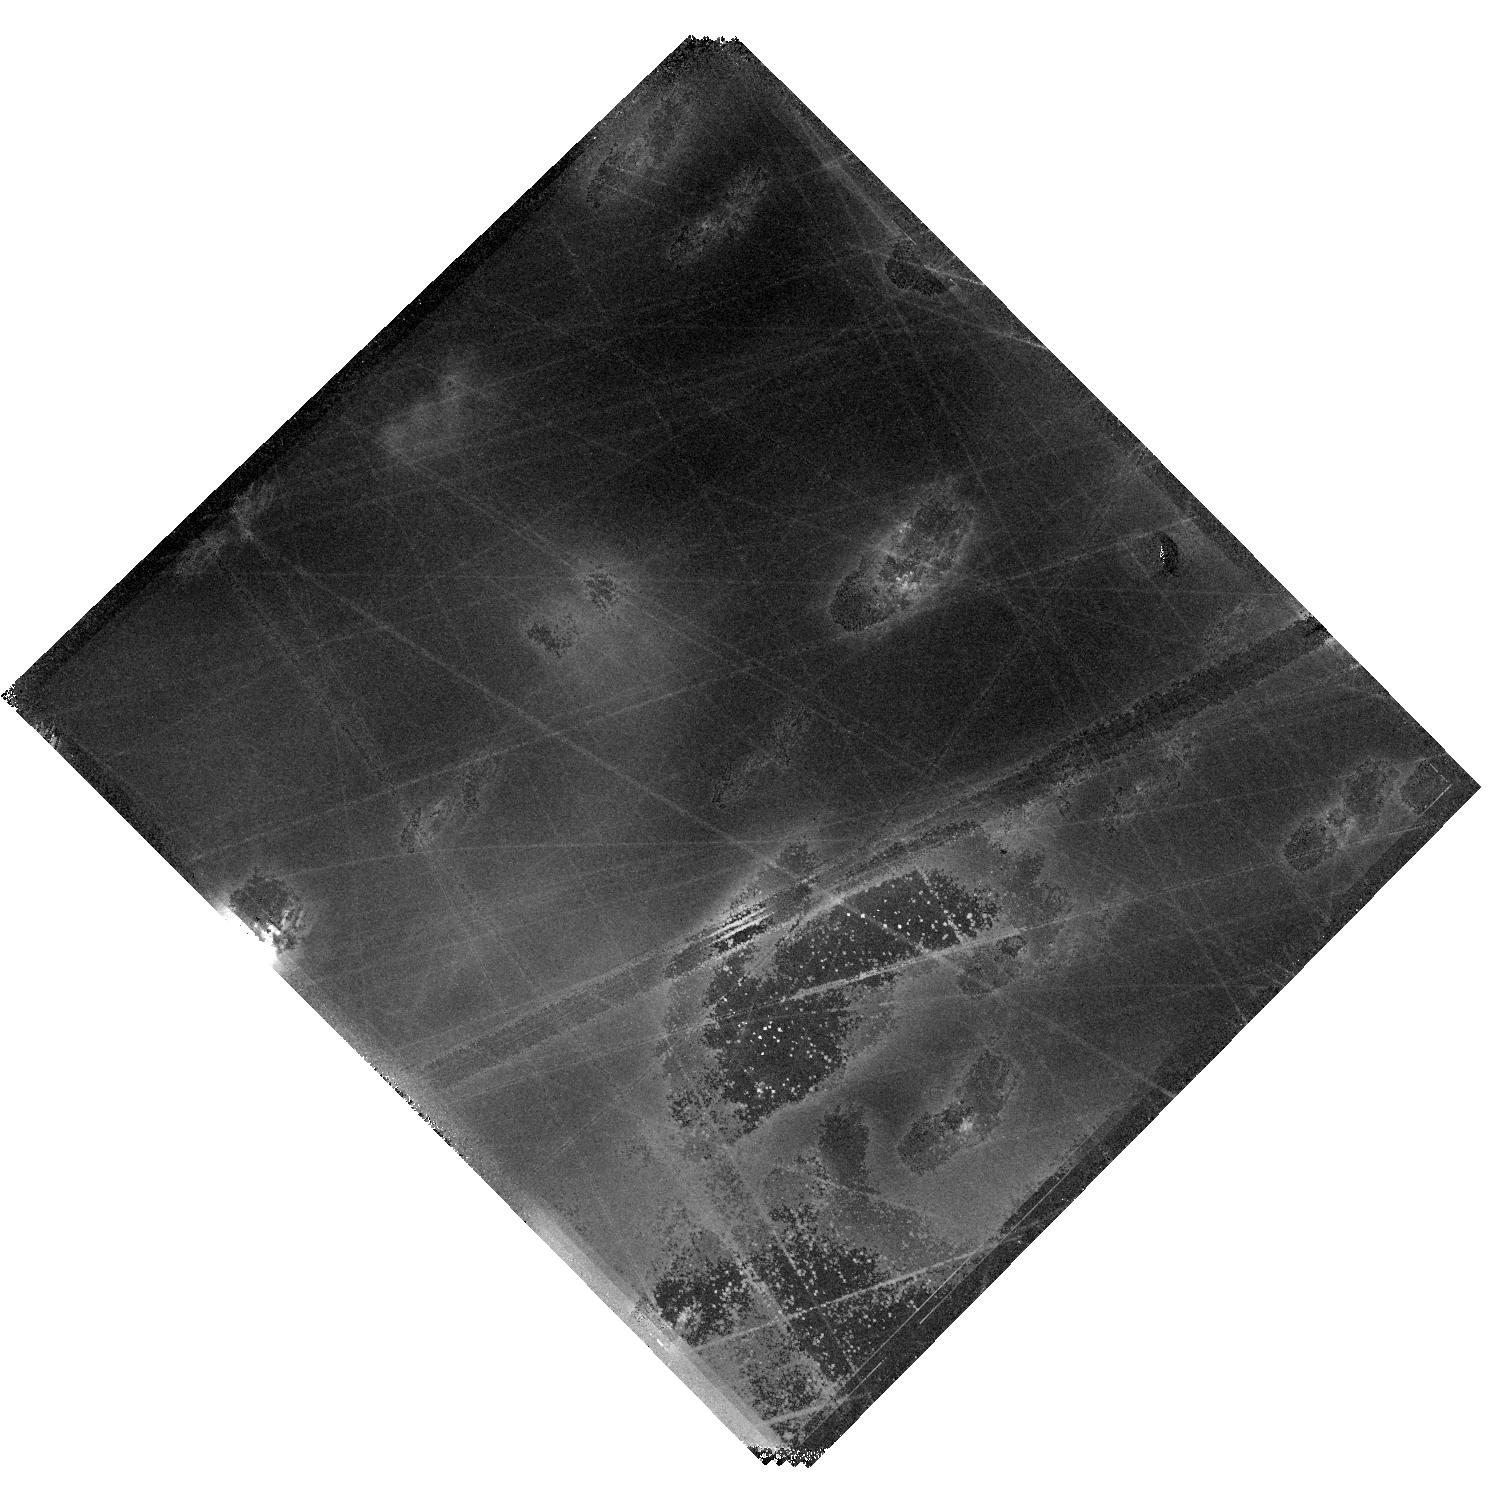
Target: HOPS370-OUTFLOW-NORTH
Instrument: WFC3/IR
Filter: F164N
Exposure: 40 min
Observation ID: hst_17467_11_wfc3_ir_f164n_if9u11

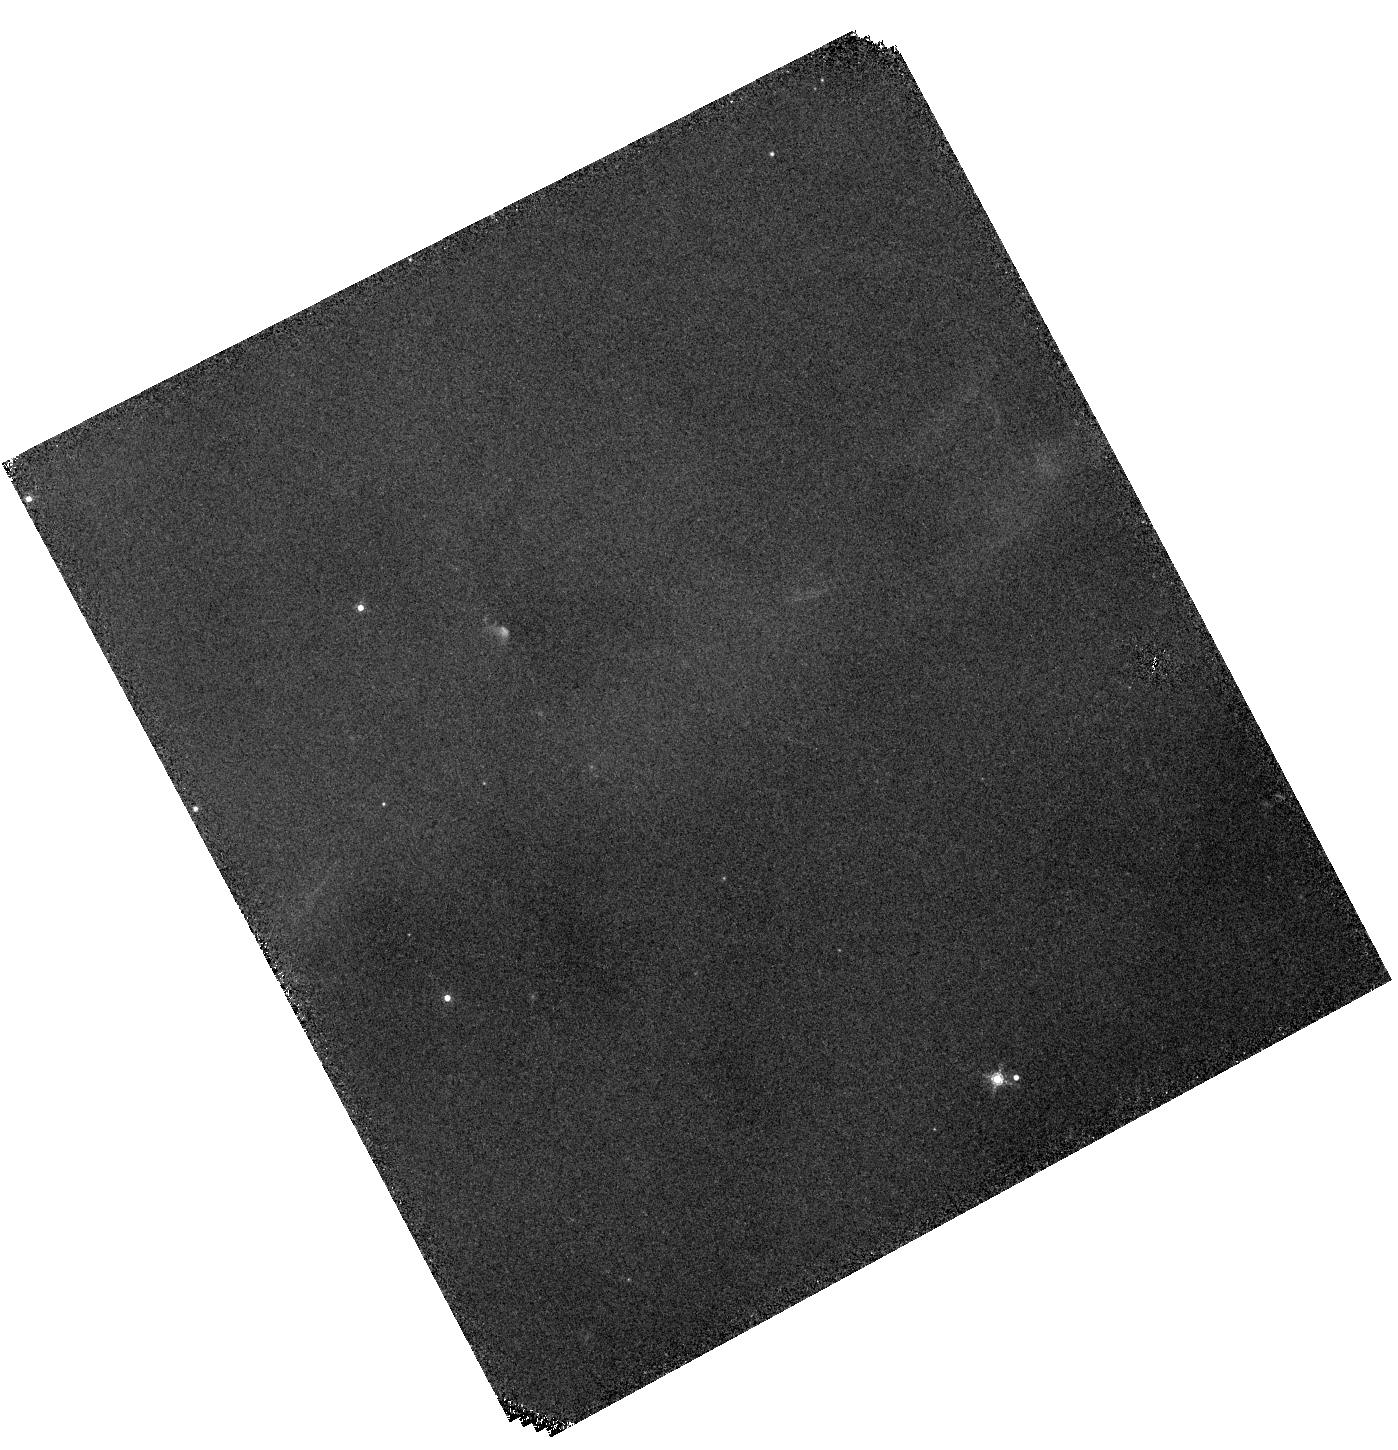
Target: HOPS-153-OUTFLOW-WEST
Instrument: WFC3/IR
Filter: F167N
Exposure: 40 min
Observation ID: hst_17467_07_wfc3_ir_f167n_if9u07

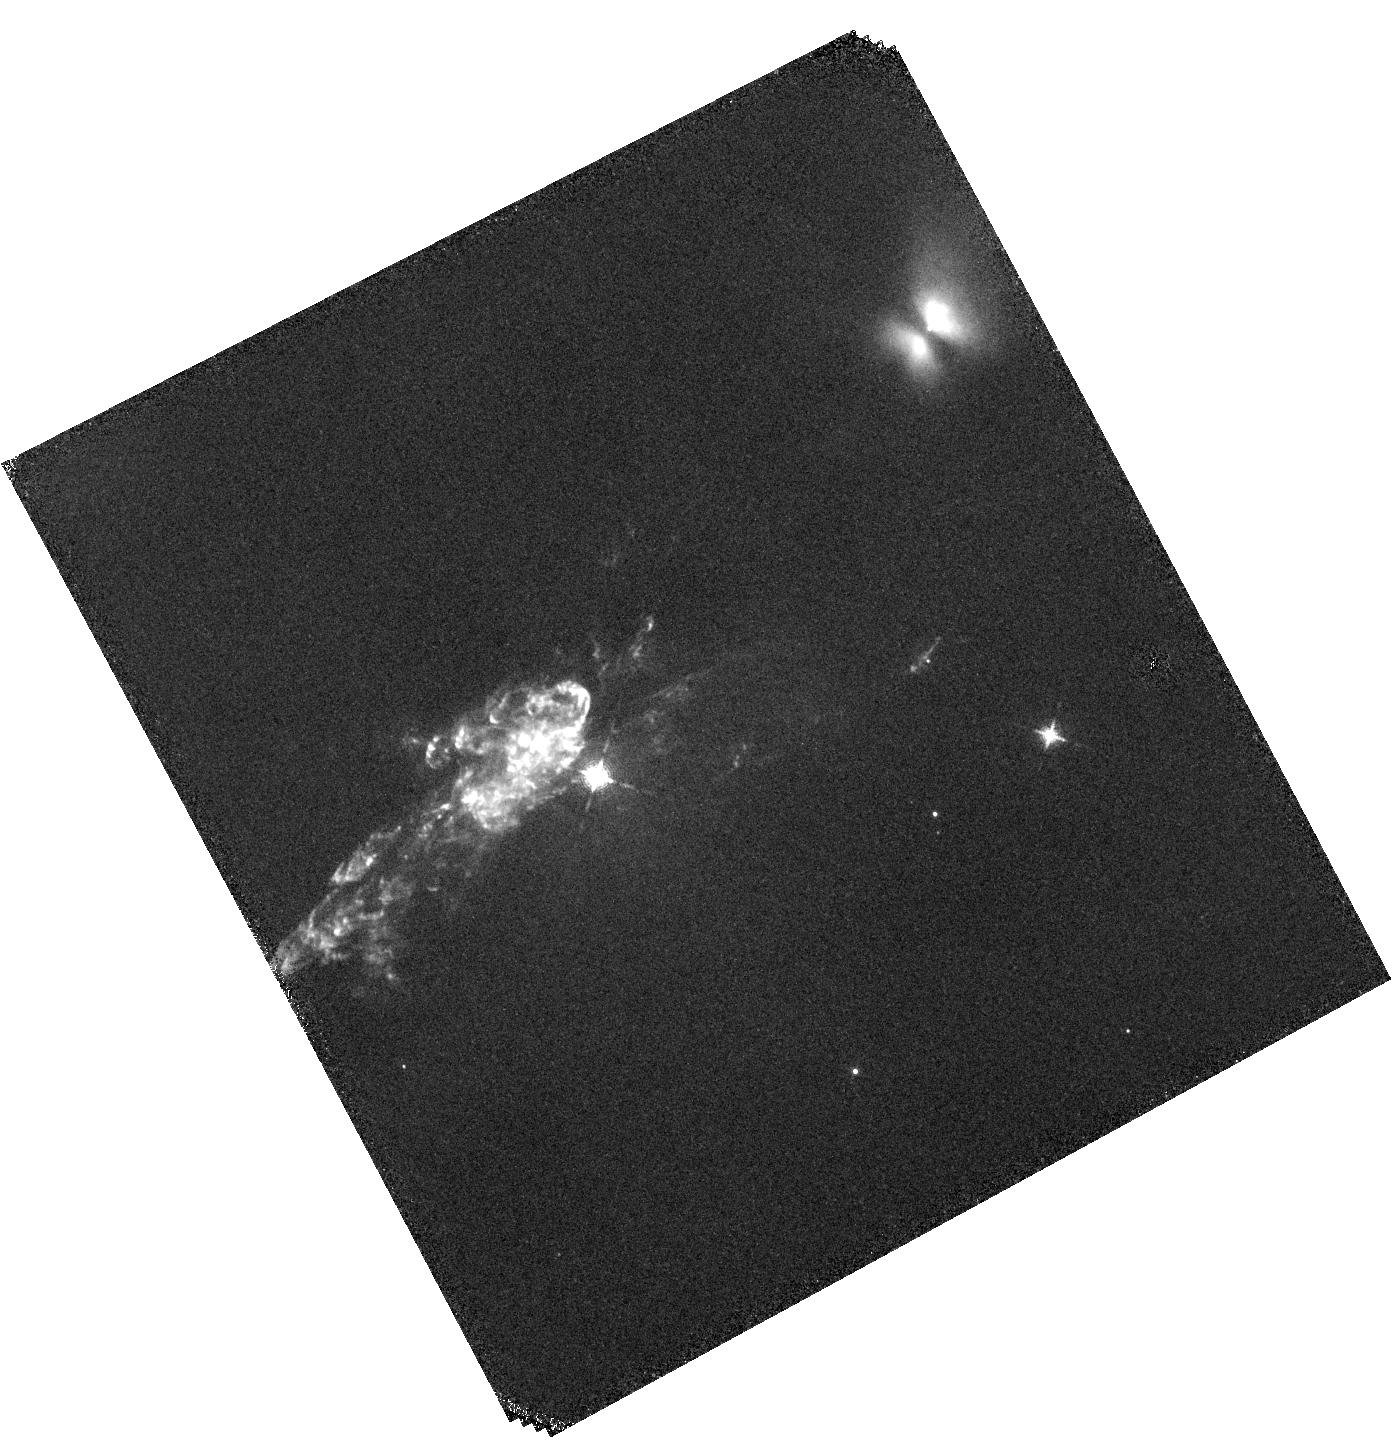
Target: HOPS-153-OUTFLOW-EAST
Instrument: WFC3/IR
Filter: F126N
Exposure: 40 min
Observation ID: hst_17467_03_wfc3_ir_f126n_if9u03

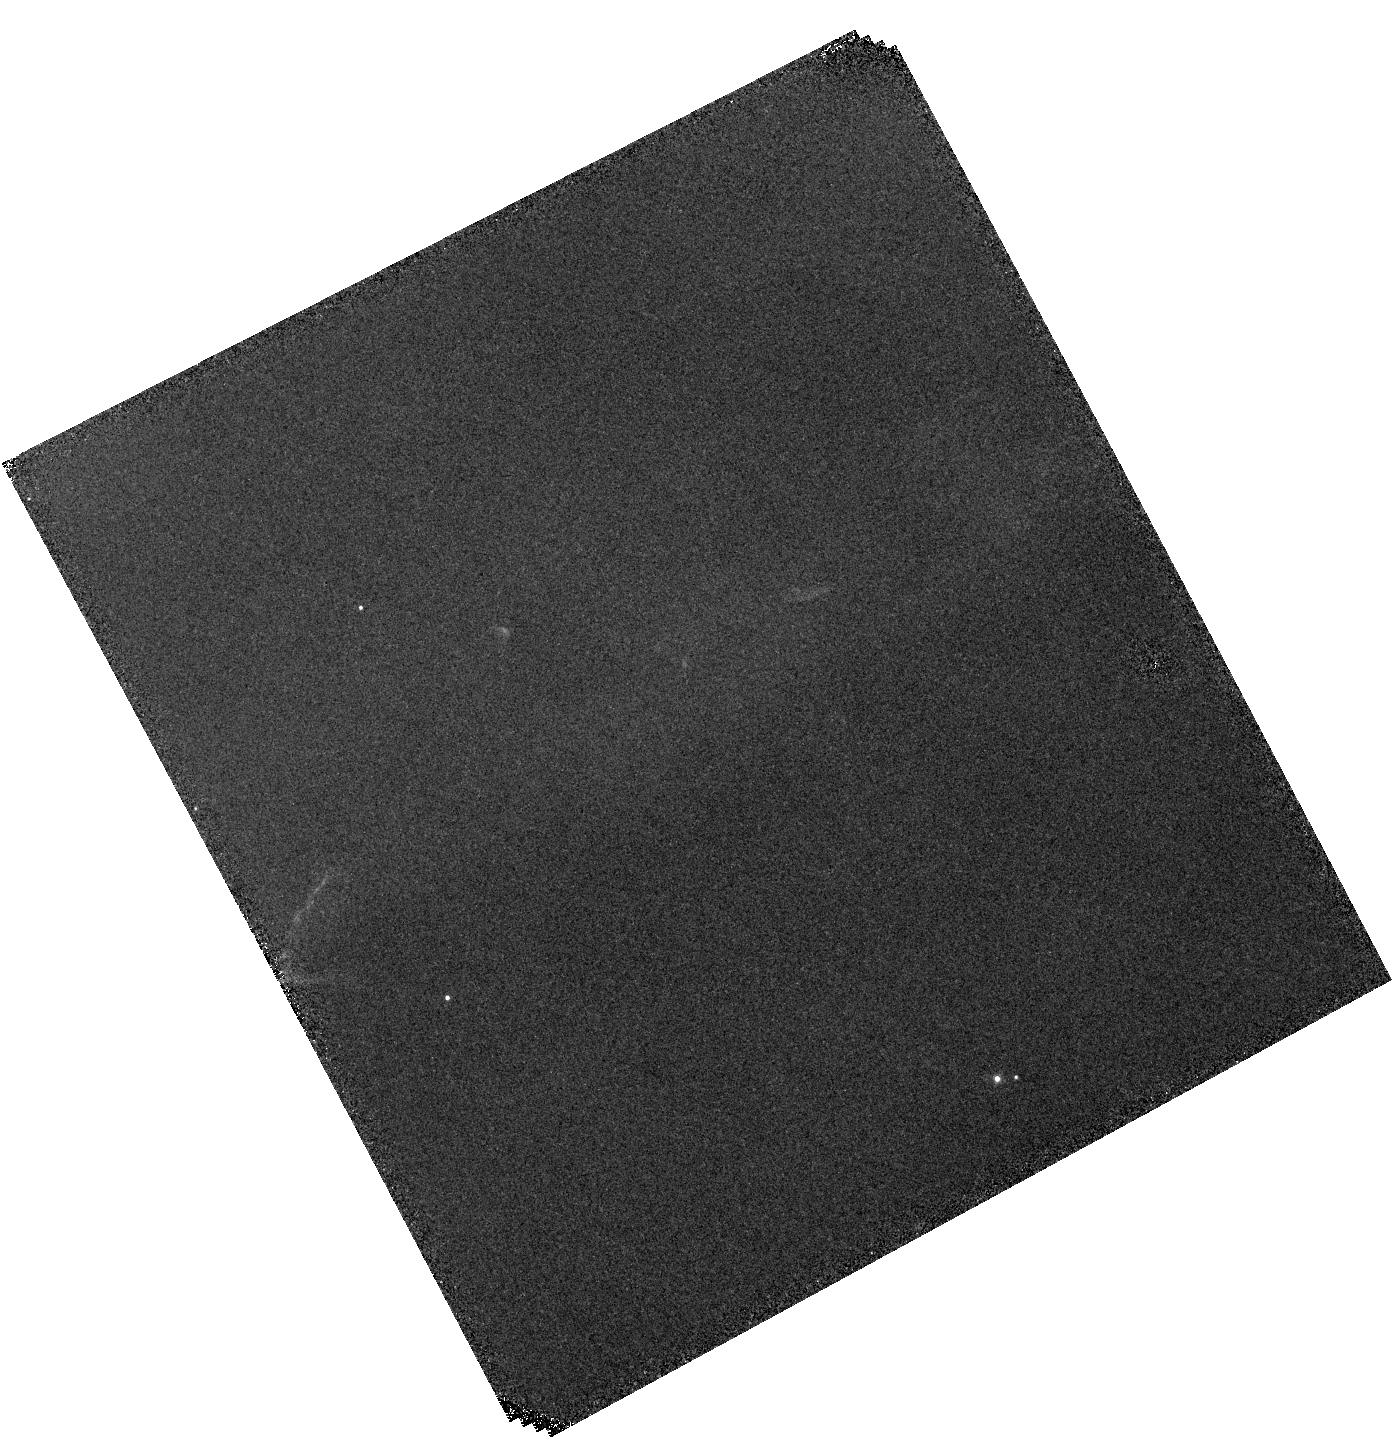
Target: HOPS-153-OUTFLOW-WEST
Instrument: WFC3/IR
Filter: F128N
Exposure: 40 min
Observation ID: hst_17467_09_wfc3_ir_f128n_if9u09

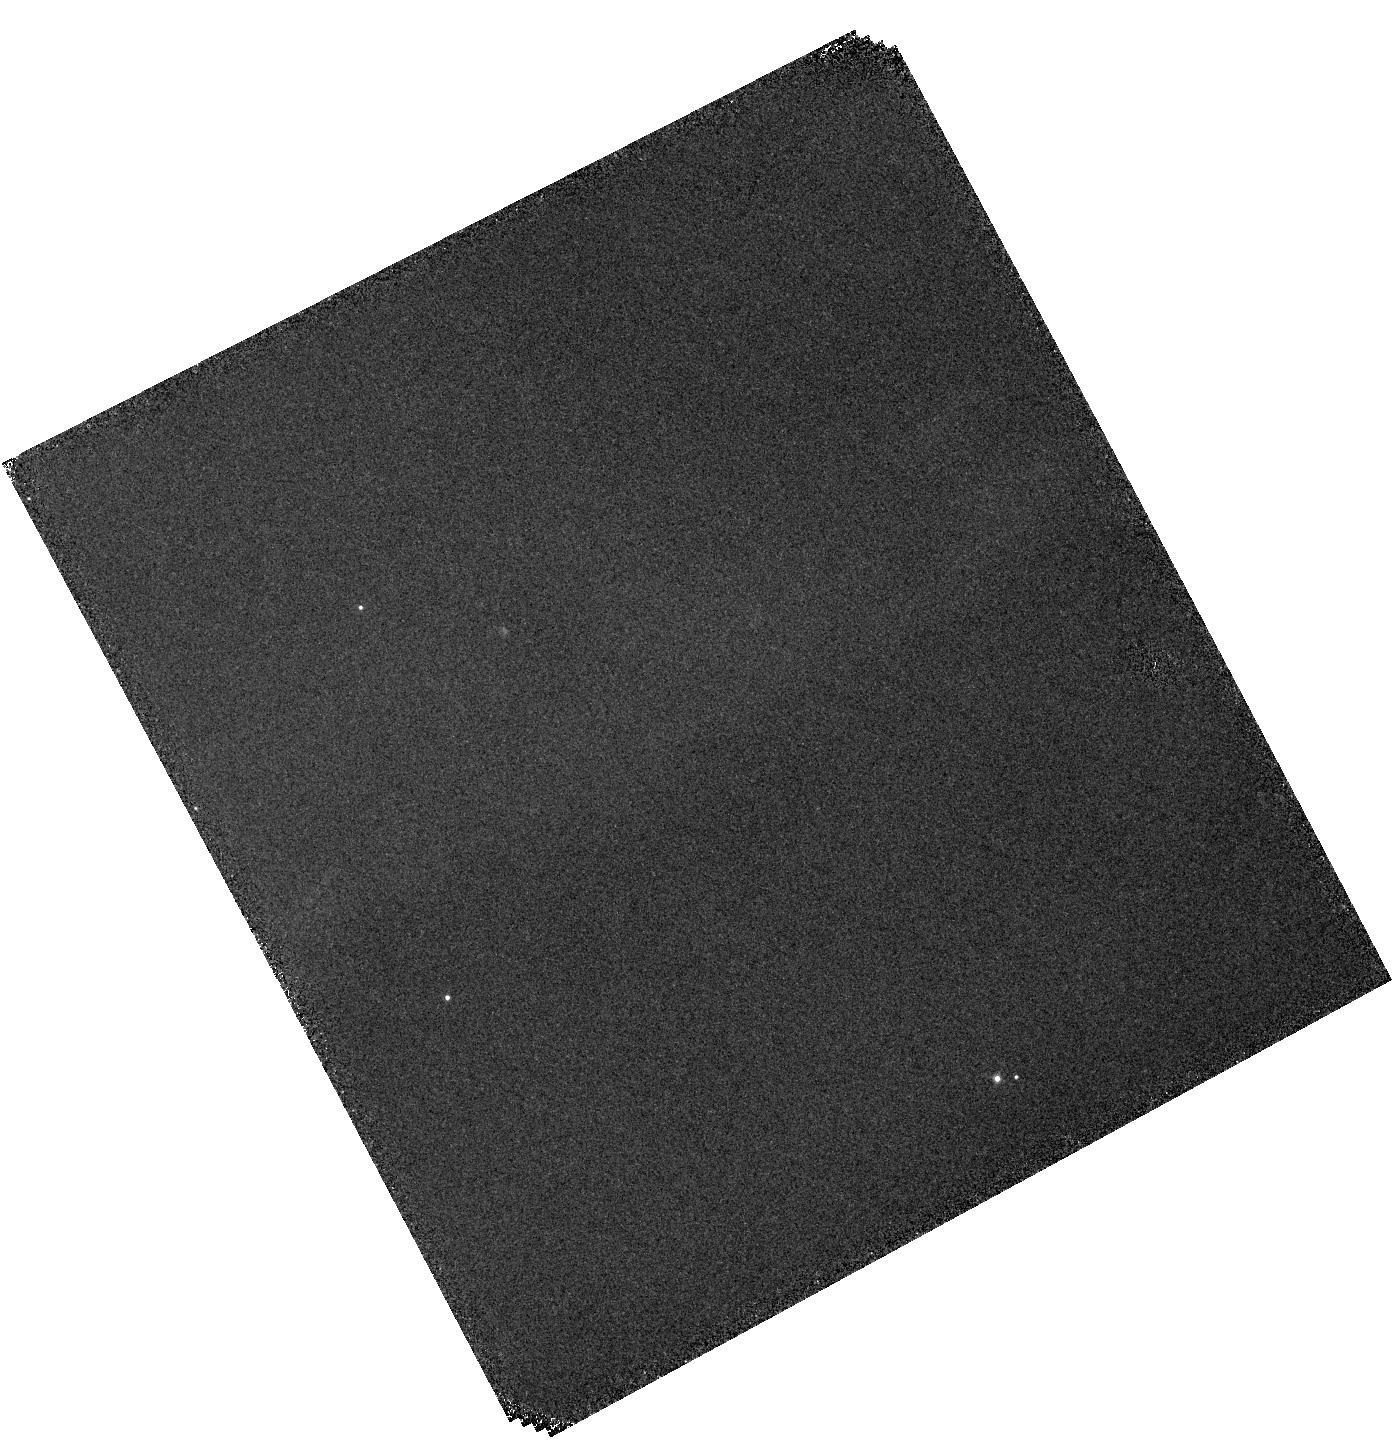
Target: HOPS-153-OUTFLOW-WEST
Instrument: WFC3/IR
Filter: F130N
Exposure: 40 min
Observation ID: hst_17467_10_wfc3_ir_f130n_if9u10

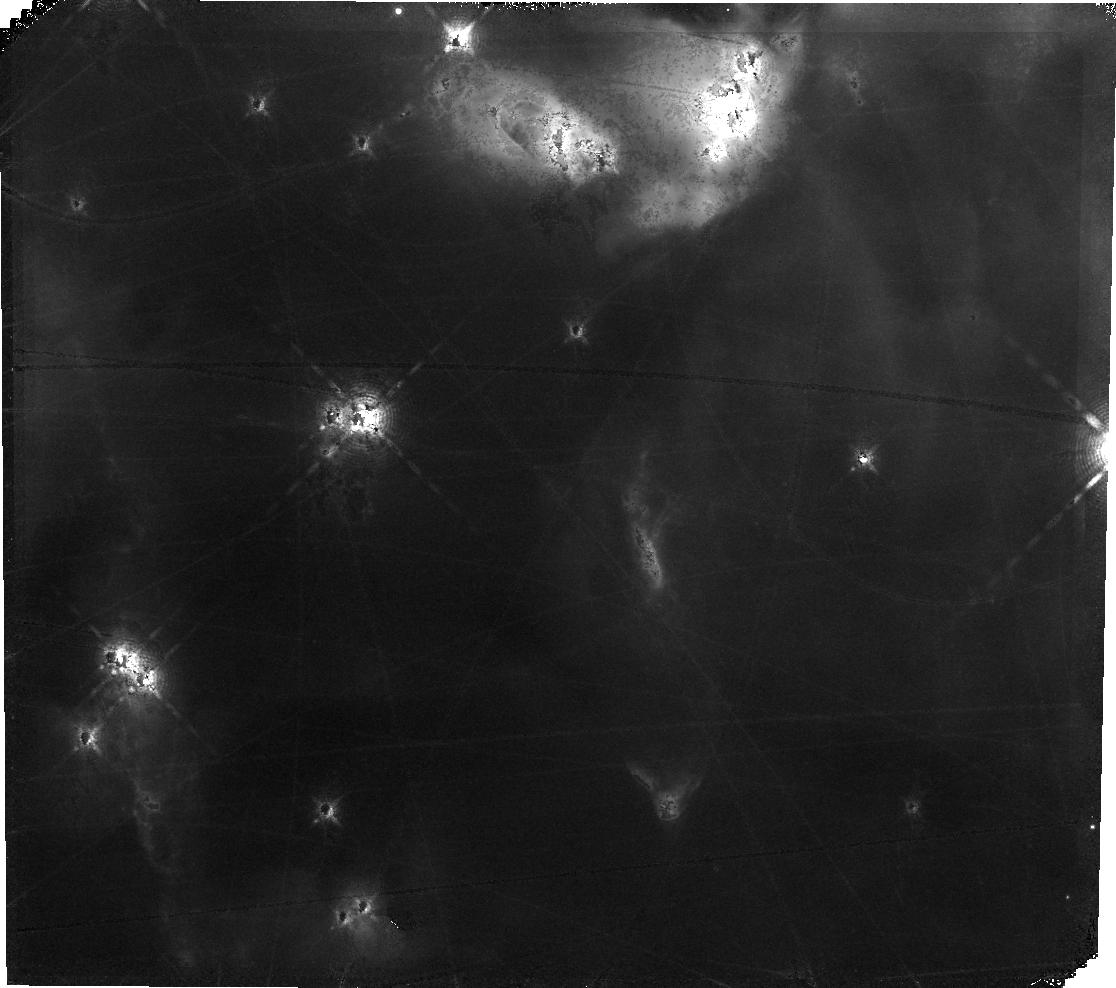
Target: HOPS370-OUTFLOW-NORTH
Instrument: WFC3/IR
Filter: F164N
Exposure: 40 min
Observation ID: if9u16010

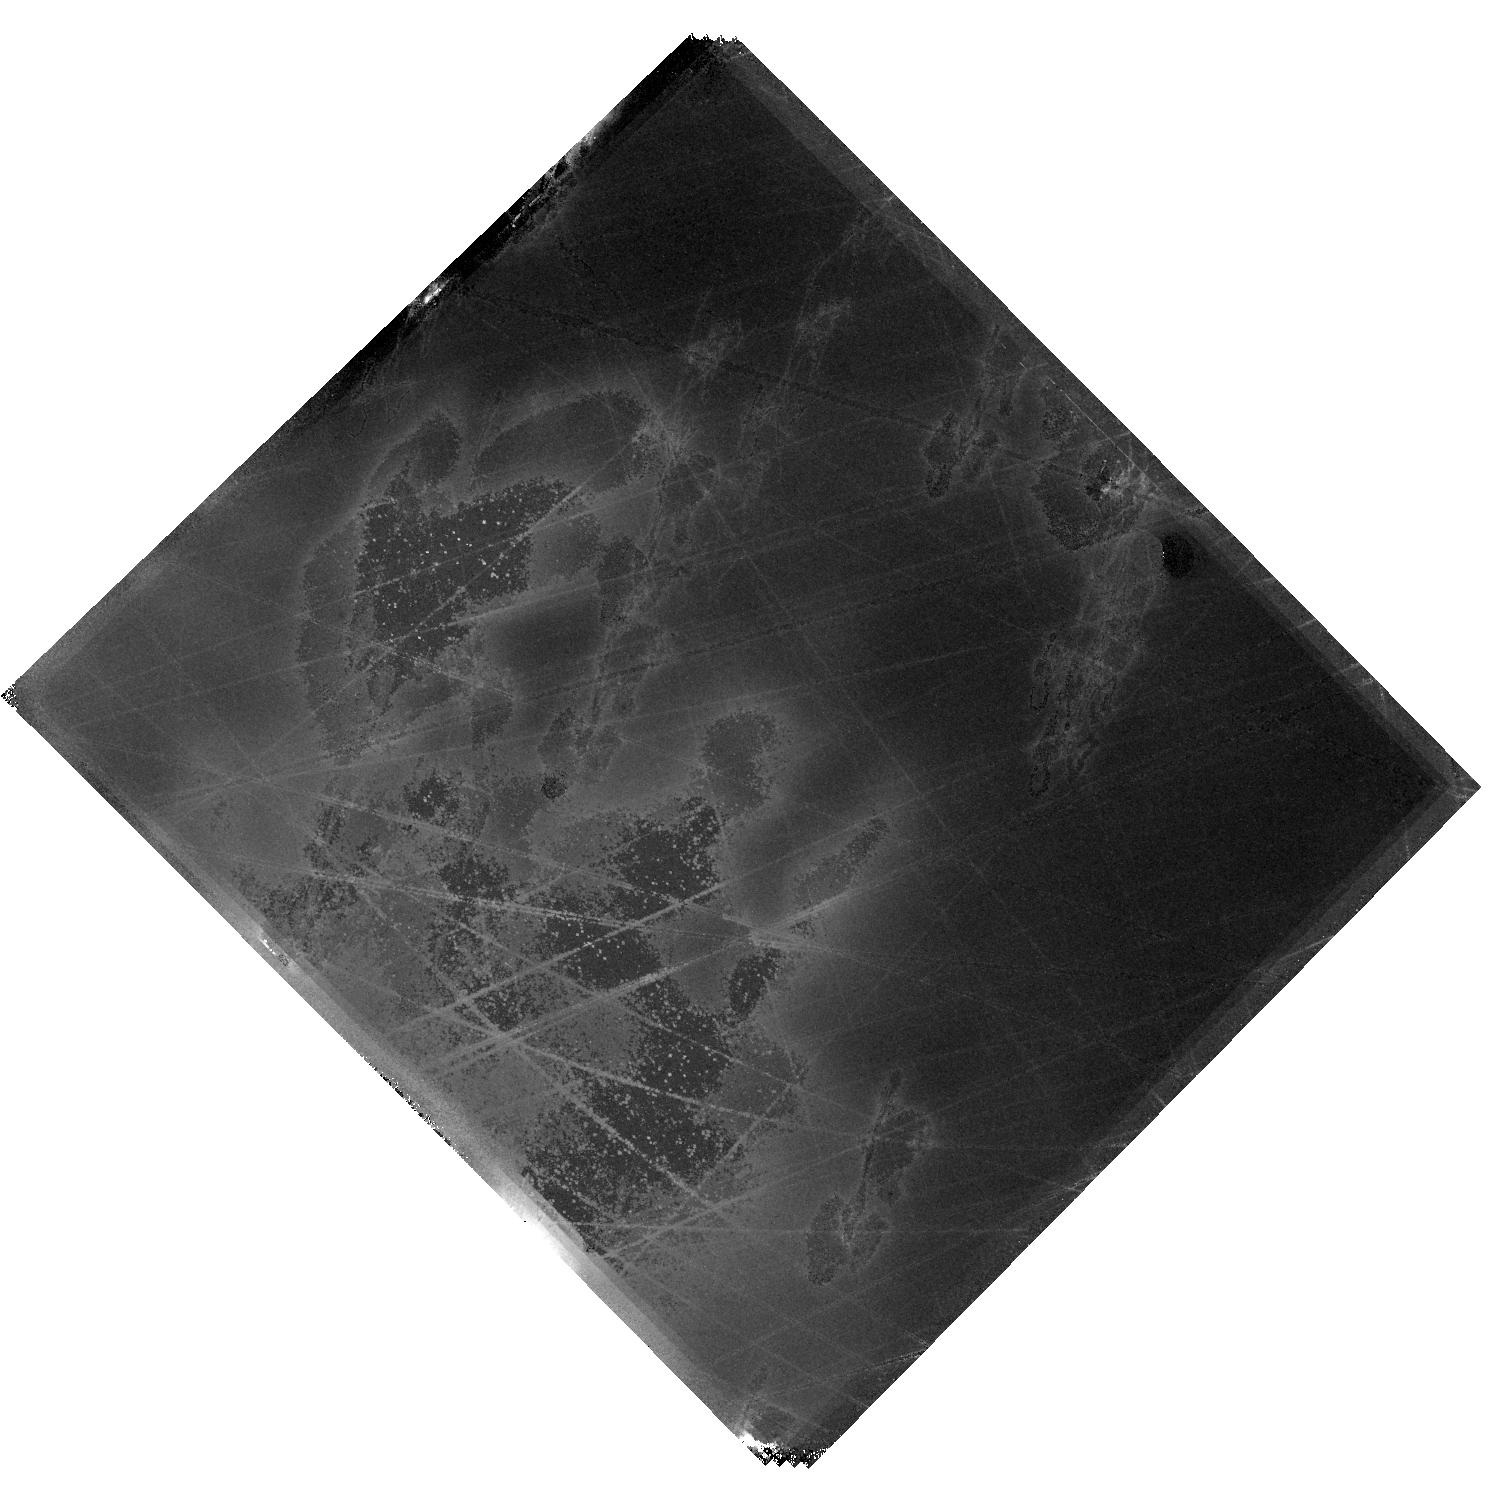
Target: HOPS370-OUTFLOW-NORTH
Instrument: WFC3/IR
Filter: F167N
Exposure: 40 min
Observation ID: hst_17467_12_wfc3_ir_f167n_if9u12

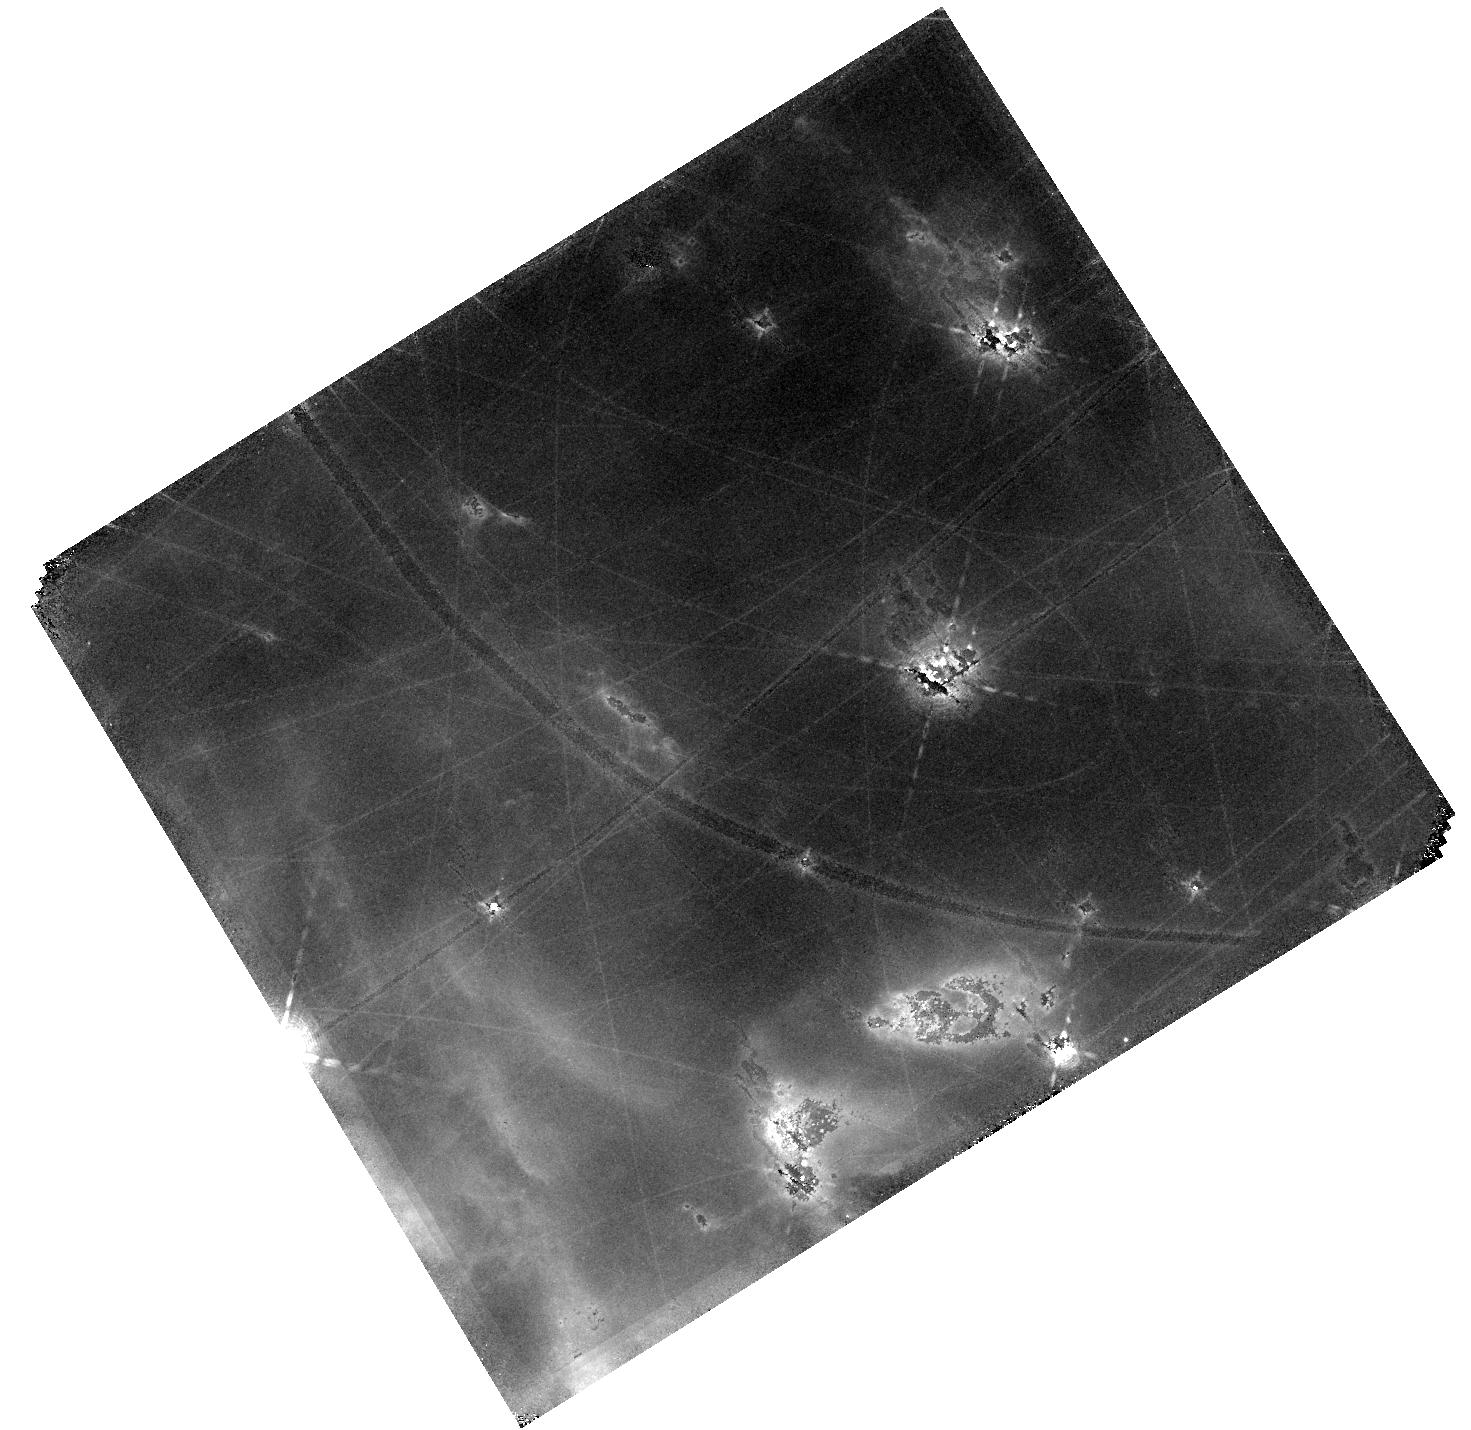
Target: HOPS370-OUTFLOW-NORTH
Instrument: WFC3/IR
Filter: F126N
Exposure: 40 min
Observation ID: hst_17467_18_wfc3_ir_f126n_if9u18

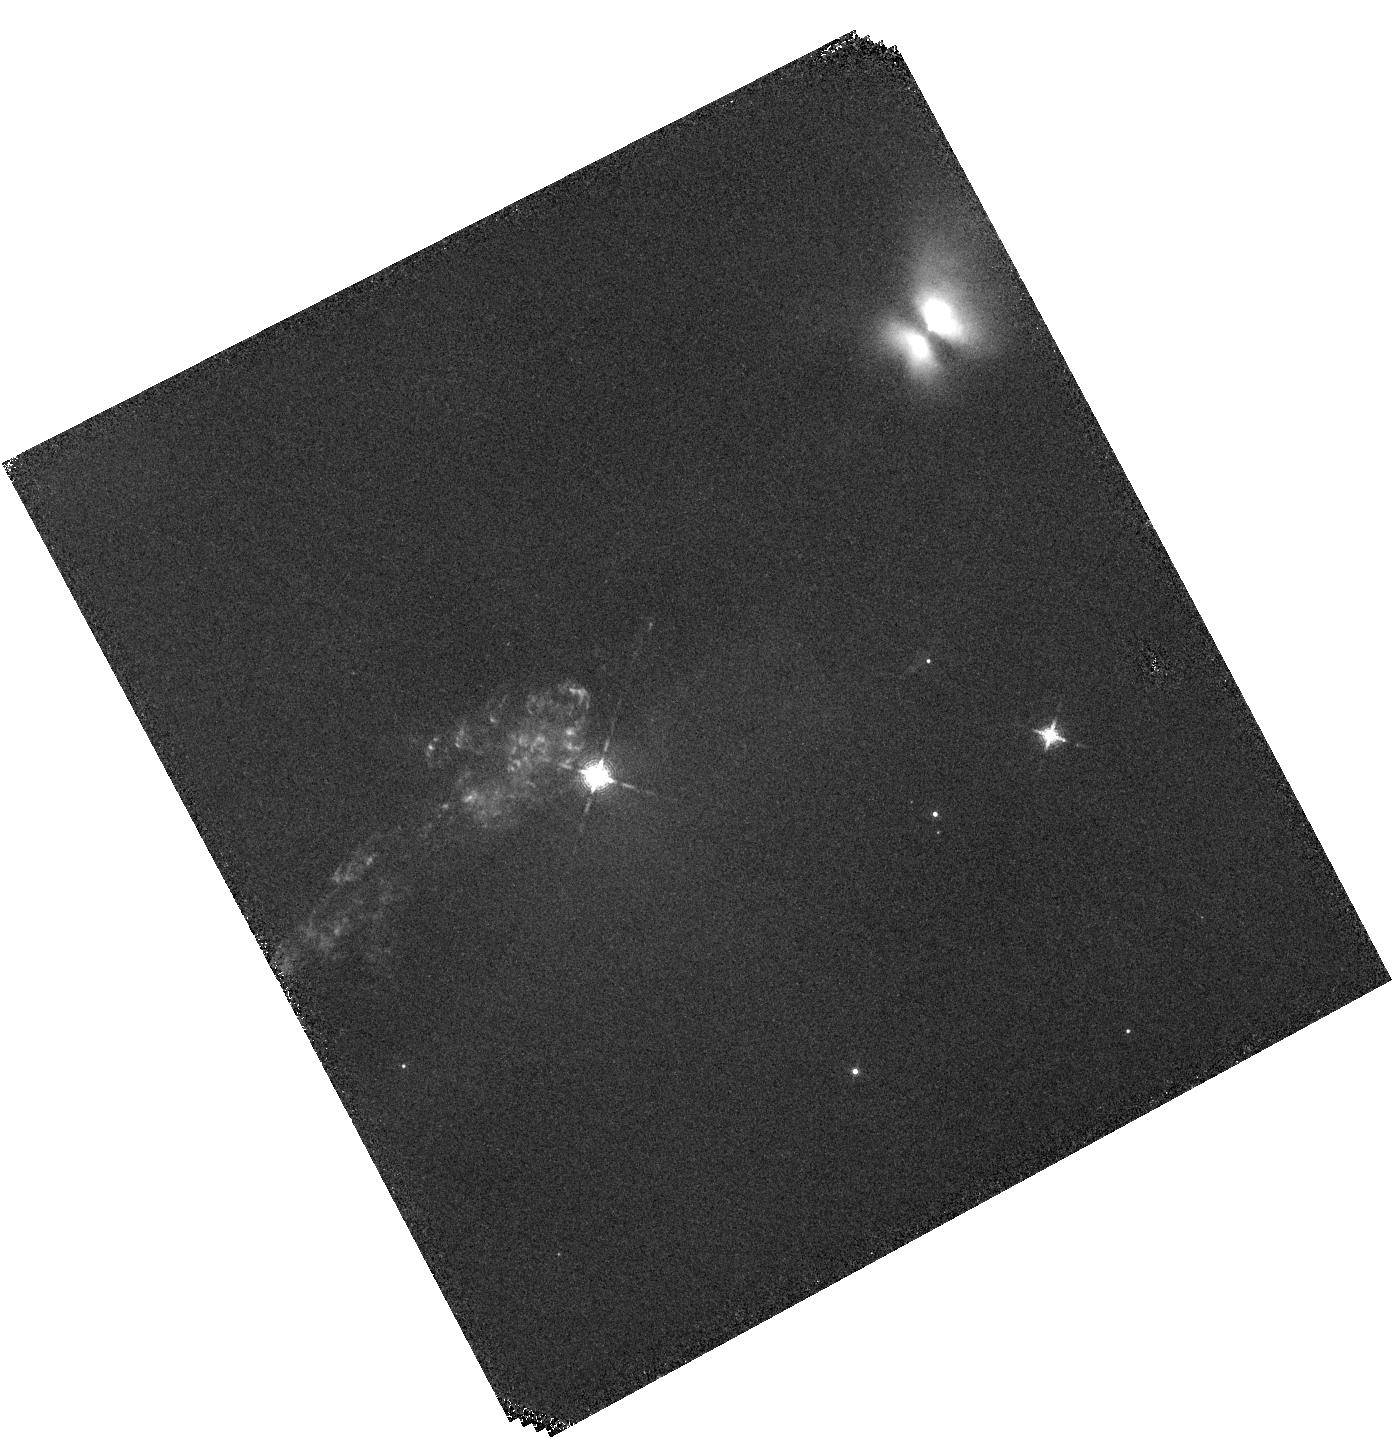
Target: HOPS-153-OUTFLOW-EAST
Instrument: WFC3/IR
Filter: F130N
Exposure: 40 min
Observation ID: hst_17467_05_wfc3_ir_f130n_if9u05

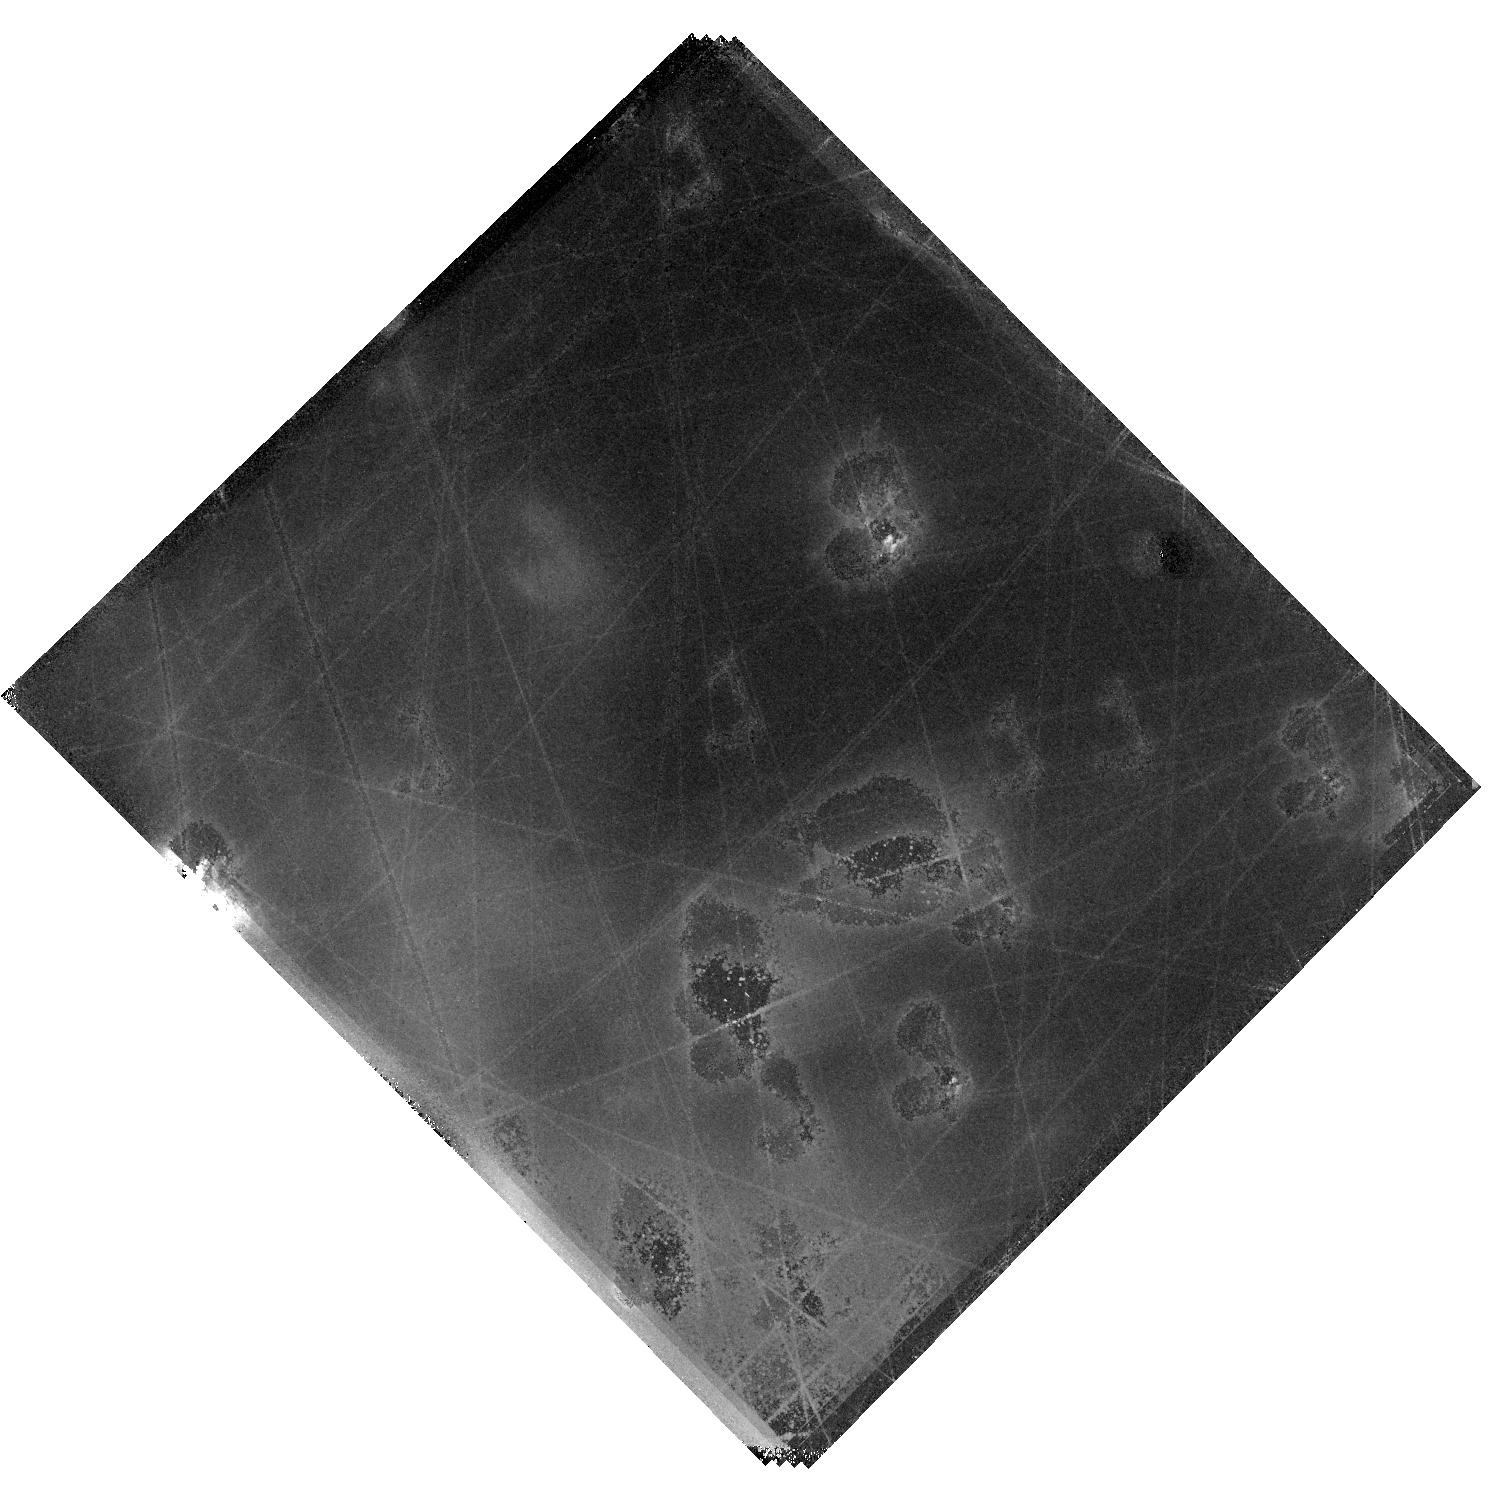
Target: HOPS370-OUTFLOW-NORTH
Instrument: WFC3/IR
Filter: F126N
Exposure: 40 min
Observation ID: hst_17467_13_wfc3_ir_f126n_if9u13

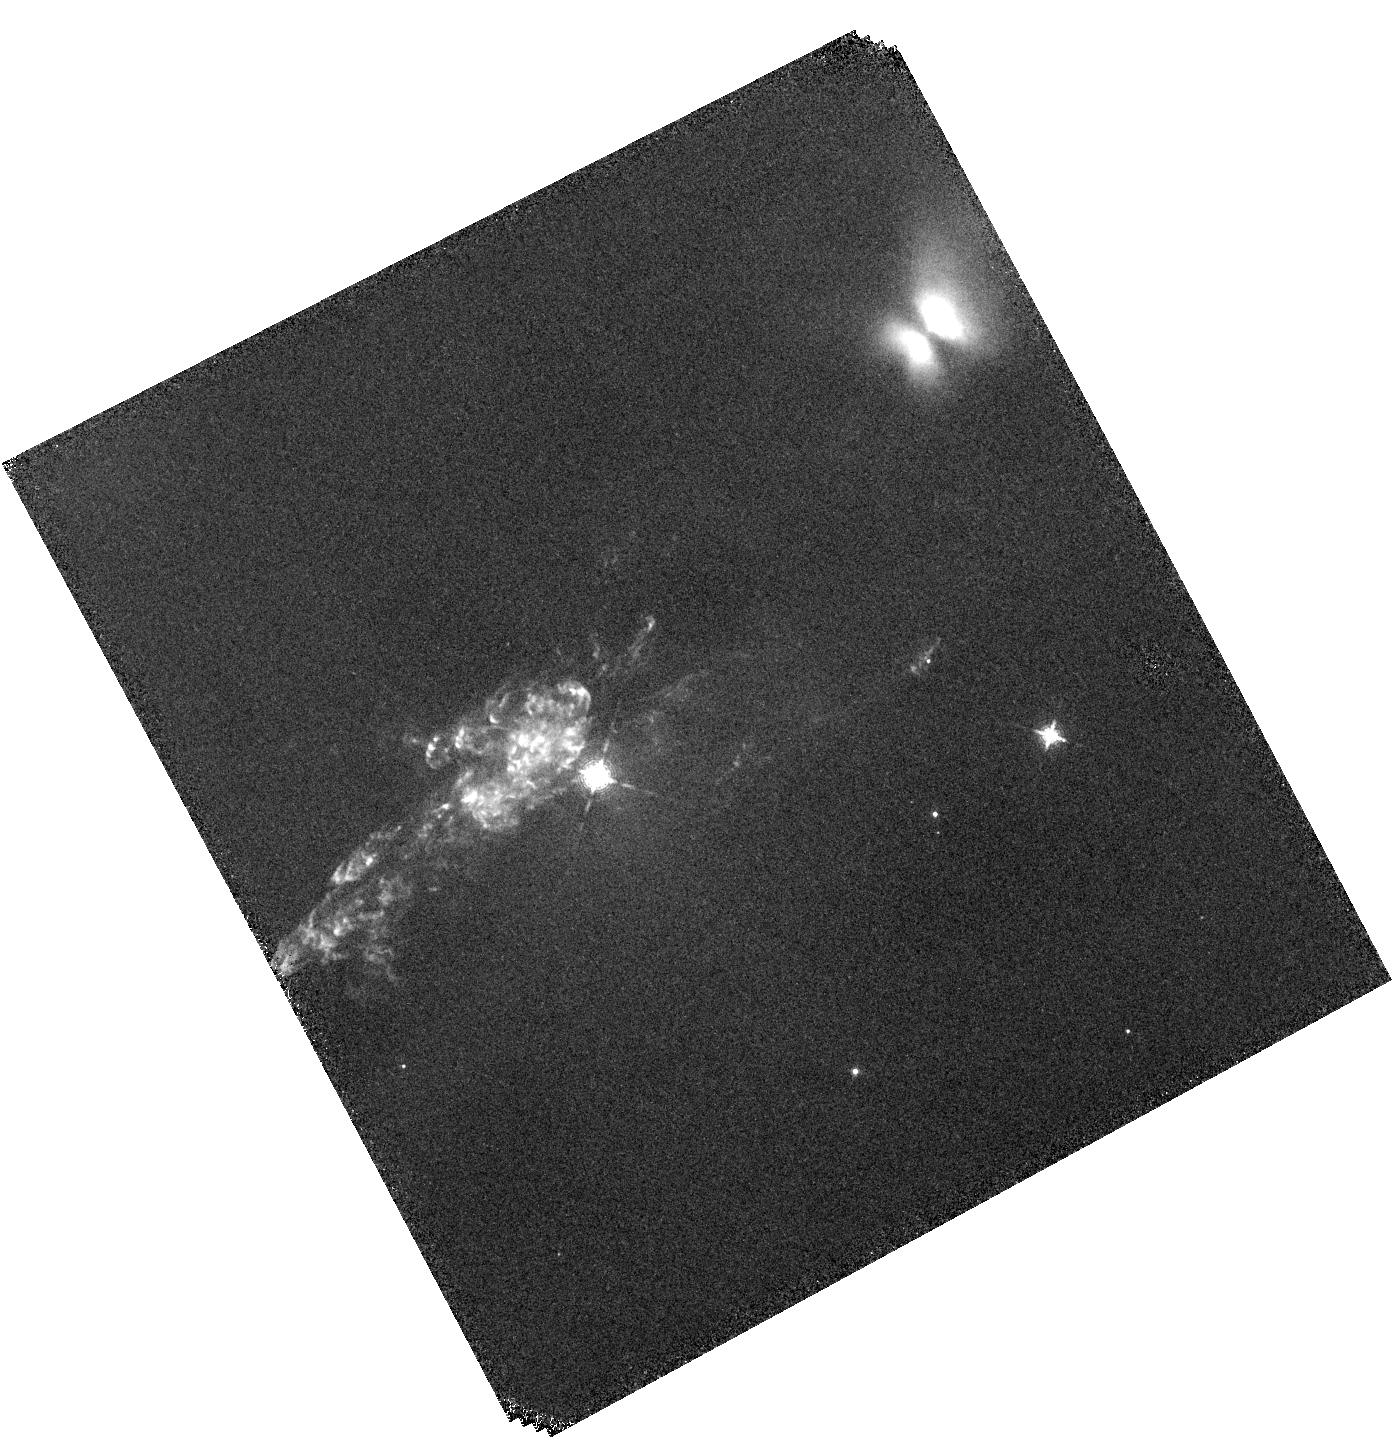
Target: HOPS-153-OUTFLOW-EAST
Instrument: WFC3/IR
Filter: F128N
Exposure: 40 min
Observation ID: hst_17467_04_wfc3_ir_f128n_if9u04

An HST + JWST Investigation of Two Protostellar Outflows in Orion: Tracing Jets From 100 au to 100,000 au (PI: Megeath, Tom)

Leveraging existing JWST IFU and HST WFC3/IR data, we propose to observe the jets of two young protostars in Orion: the low mass protostar HOPS153 and the intermediate mass protostar HOPS 370. Collimated jets from low to intermediate mass protostars shape the IMF and lower the star formation efficiency by carving cavities in the infalling envelopes of gas feeding the protostars. The jets then propagate into the surrounding cloud, stirring up gas, and likely regulating or lowering the rate of star formation in molecular clouds. JWST NIRSpec and MIRI MRS > 3 micron IFU observations of HOPS 153 and 370 shows jets traced by [FeII] in the inner 1200 au of the protostars, with spatial resolutions down to 80 au. At distances of 30, 000 to 100, 000 au from the protostar, where the extinction no longer hides the jets from 1-2 micron observations, the proposed HST WFC3/IR observations will trace shocks in jets launched by these protostars using narrow band filters covering the [FeII] 1.66 and 1.26 micron lines, and the Paschen Beta HI line. By comparing the [FeII] 1.64 um maps to F160W observations from 2010 and 2019, we will measure the proper motion of the shocks. By comparing the [FeII] 1.66 um to Paschen Beta line ratio to models, we will measure the velocity of the pre-shock (jet) gas relative to the shocks. We will also determine the propagation timescale between shocks in the jet, and thereby the interval being accretion events thought to drive the shocks. This program will trace the flow of mass, momentum and energy in jets of representative young protostars from 100 to 100, 000 au, providing new constraints on the role of jets in shaping the IMF and regulating SF.